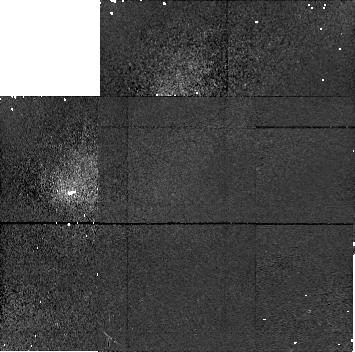
Target: 1996TL66. Instrument: NICMOS/NIC1. Filter: F110M. Exposure: 11 min. Observation ID: n4je02020

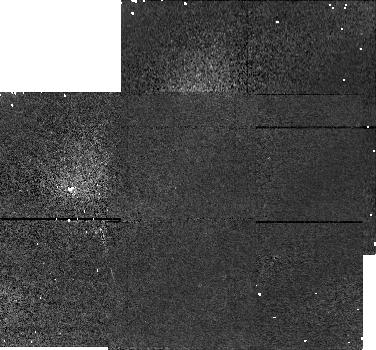
Target: PHOLUS. Instrument: NICMOS/NIC1. Filter: F110M. Exposure: 5 min. Observation ID: n4je09020

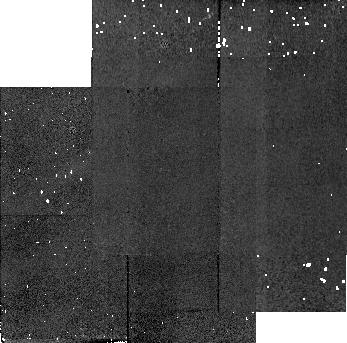
Target: PHOLUS-2. Instrument: NICMOS/NIC2. Filter: F180M. Exposure: 3 min. Observation ID: n4je20030

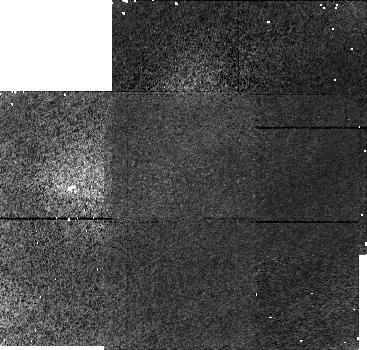
Target: 1994TB. Instrument: NICMOS/NIC1. Filter: F110M. Exposure: 11 min. Observation ID: n4je04020

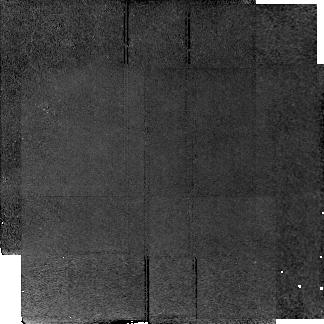
Target: 1993SC. Instrument: NICMOS/NIC2. Filter: F180M. Exposure: 38 min. Observation ID: n4je07030

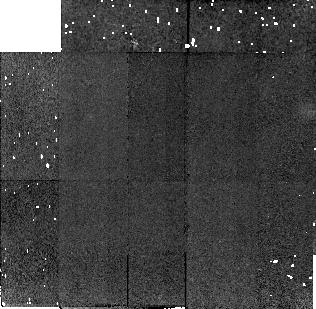
Target: 1996TL66-2. Instrument: NICMOS/NIC2. Filter: F180M. Exposure: 11 min. Observation ID: n4je31030

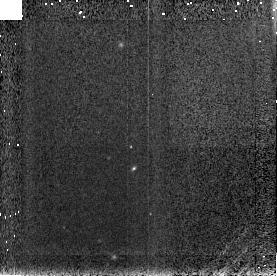
Target: 1994TB. Instrument: NICMOS/NIC3. Filter: F150W. Exposure: 2 min. Observation ID: n4je04040

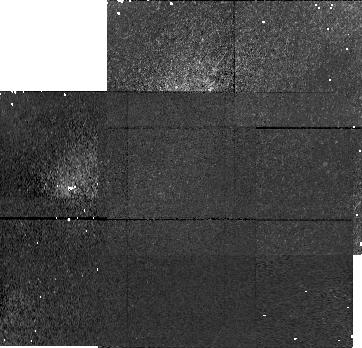
Target: 1996TL66. Instrument: NICMOS/NIC1. Filter: F110M. Exposure: 11 min. Observation ID: n4je01020

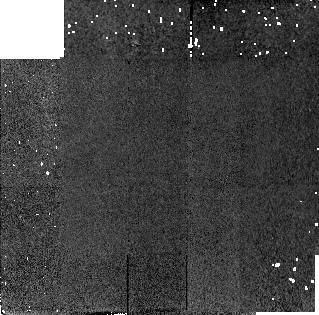
Target: PHOLUS. Instrument: NICMOS/NIC2. Filter: F180M. Exposure: 3 min. Observation ID: n4je10030

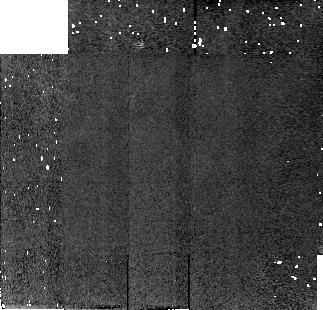
Target: PHOLUS. Instrument: NICMOS/NIC2. Filter: F180M. Exposure: 5 min. Observation ID: n4je09060

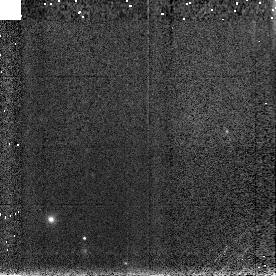
Target: 1996TL66. Instrument: NICMOS/NIC3. Filter: F150W. Exposure: 2 min. Observation ID: n4je01040

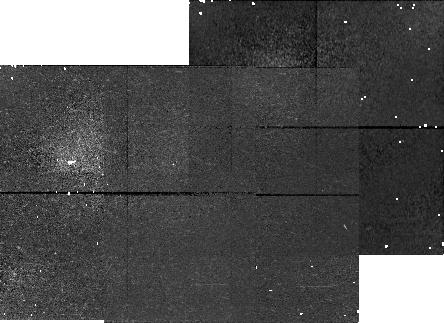
Target: 1994TB. Instrument: NICMOS/NIC1. Filter: F110M. Exposure: 11 min. Observation ID: n4je05020

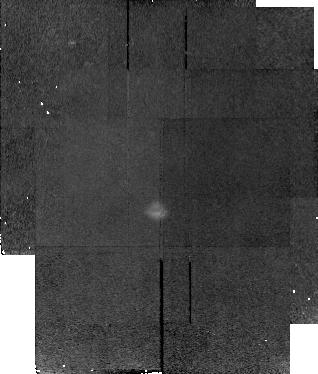
Target: 1993SC. Instrument: NICMOS/NIC2. Filter: F180M. Exposure: 38 min. Observation ID: n4je08030

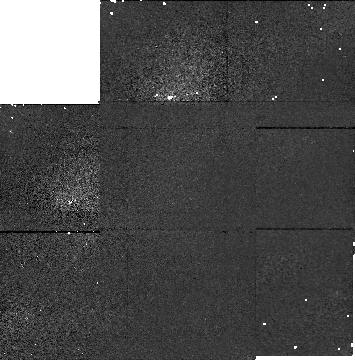
Target: PHOLUS-2. Instrument: NICMOS/NIC1. Filter: F110M. Exposure: 5 min. Observation ID: n4je19050

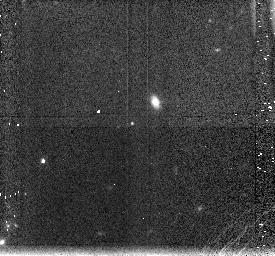
Target: 1993SC. Instrument: NICMOS/NIC3. Filter: F150W. Exposure: 3 min. Observation ID: n4je07040

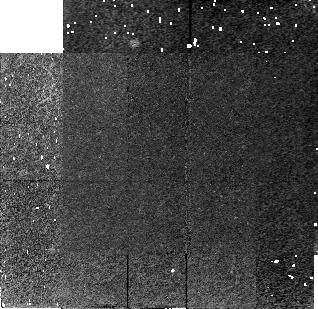
Target: 1994TB. Instrument: NICMOS/NIC2. Filter: F180M. Exposure: 11 min. Observation ID: n4je04030

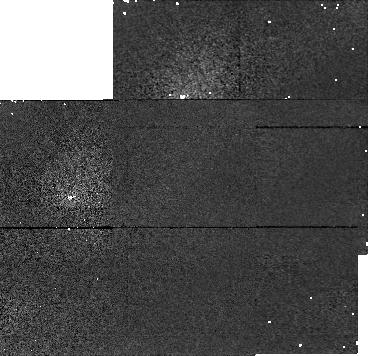
Target: PHOLUS. Instrument: NICMOS/NIC1. Filter: F110M. Exposure: 3 min. Observation ID: n4je10020

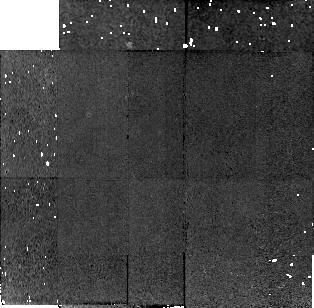
Target: 1996TL66-2. Instrument: NICMOS/NIC2. Filter: F180M. Exposure: 11 min. Observation ID: n4je32030

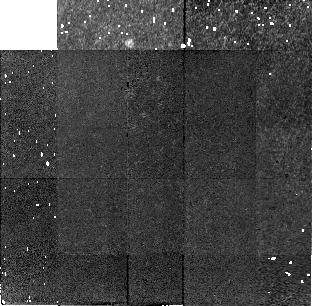
Target: 1996TL66. Instrument: NICMOS/NIC2. Filter: F180M. Exposure: 11 min. Observation ID: n4je01030

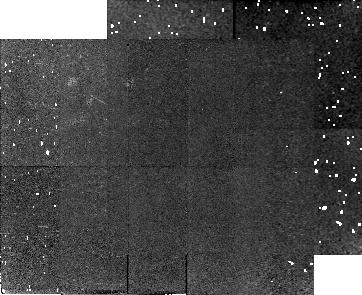
Target: 1994TB. Instrument: NICMOS/NIC2. Filter: F180M. Exposure: 11 min. Observation ID: n4je05030

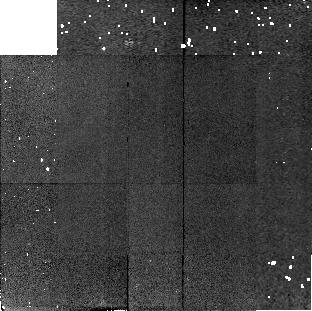
Target: 1996TL66. Instrument: NICMOS/NIC2. Filter: F180M. Exposure: 11 min. Observation ID: n4je02030

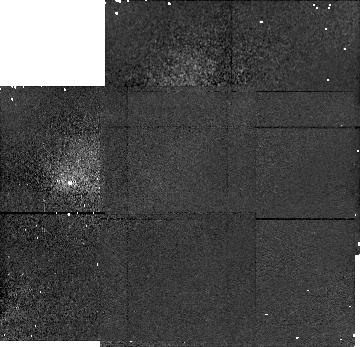
Target: 1996TL66-2. Instrument: NICMOS/NIC1. Filter: F110M. Exposure: 11 min. Observation ID: n4je32020

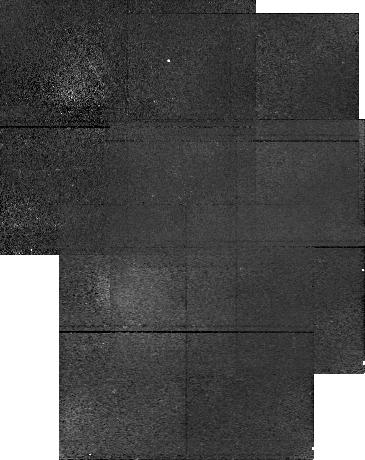
Target: 1993SC. Instrument: NICMOS/NIC1. Filter: F110M. Exposure: 38 min. Observation ID: n4je08020

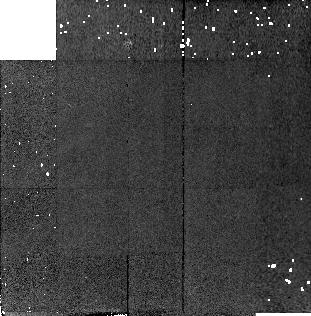
Target: PHOLUS-2. Instrument: NICMOS/NIC2. Filter: F180M. Exposure: 5 min. Observation ID: n4je19030

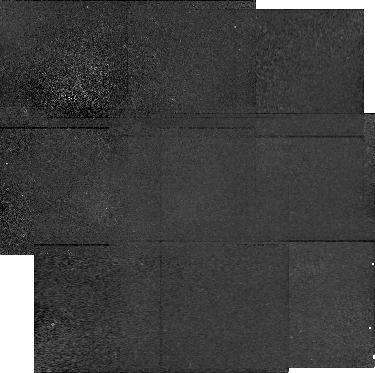
Target: 1993SC. Instrument: NICMOS/NIC1. Filter: F110M. Exposure: 38 min. Observation ID: n4je07020

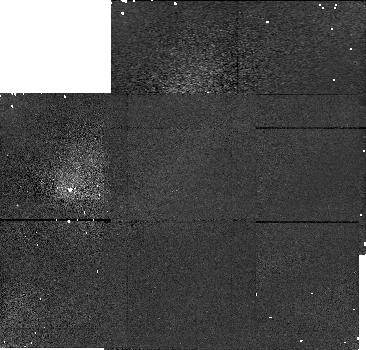
Target: 1996TL66-2. Instrument: NICMOS/NIC1. Filter: F110M. Exposure: 11 min. Observation ID: n4je31020

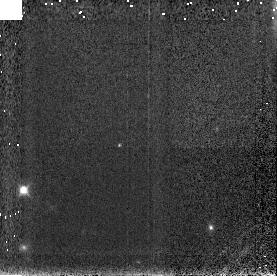
Target: 1996TL66-2. Instrument: NICMOS/NIC3. Filter: F150W. Exposure: 2 min. Observation ID: n4je31040

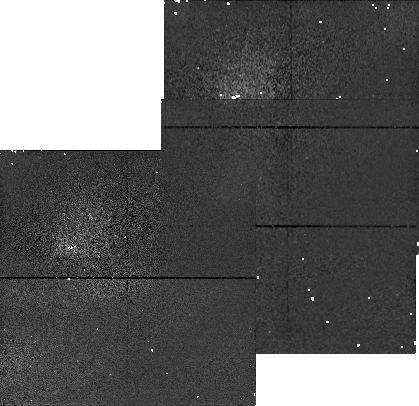
Target: PHOLUS-2. Instrument: NICMOS/NIC1. Filter: F110M. Exposure: 3 min. Observation ID: n4je20020

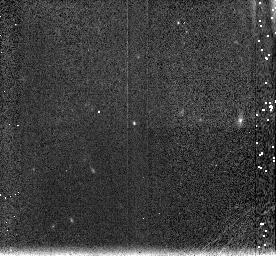
Target: 1993SC. Instrument: NICMOS/NIC3. Filter: F150W. Exposure: 3 min. Observation ID: n4je08040

Surface Compositions of Kuiper Belt Objects (PI: McCarthy, Don W.)

The surfaces of Kuiper Belt Objects [KBO's] contain a record of formative and dynamical processes in the outer solar system. Although KBO's could be a homogenous population containing primitive materials, they may instead have a diversity of surfaces caused by collisional interactions and compositional gradients within the solar nebula. Near-infrared low-resolution spectra will provide excellent diagnostics of likely surface frosts and possible organic material and will be used to characterize the surfaces of five KBO's at different heliocentric distances. These observations will also test for light-curve effects caused by rotation.